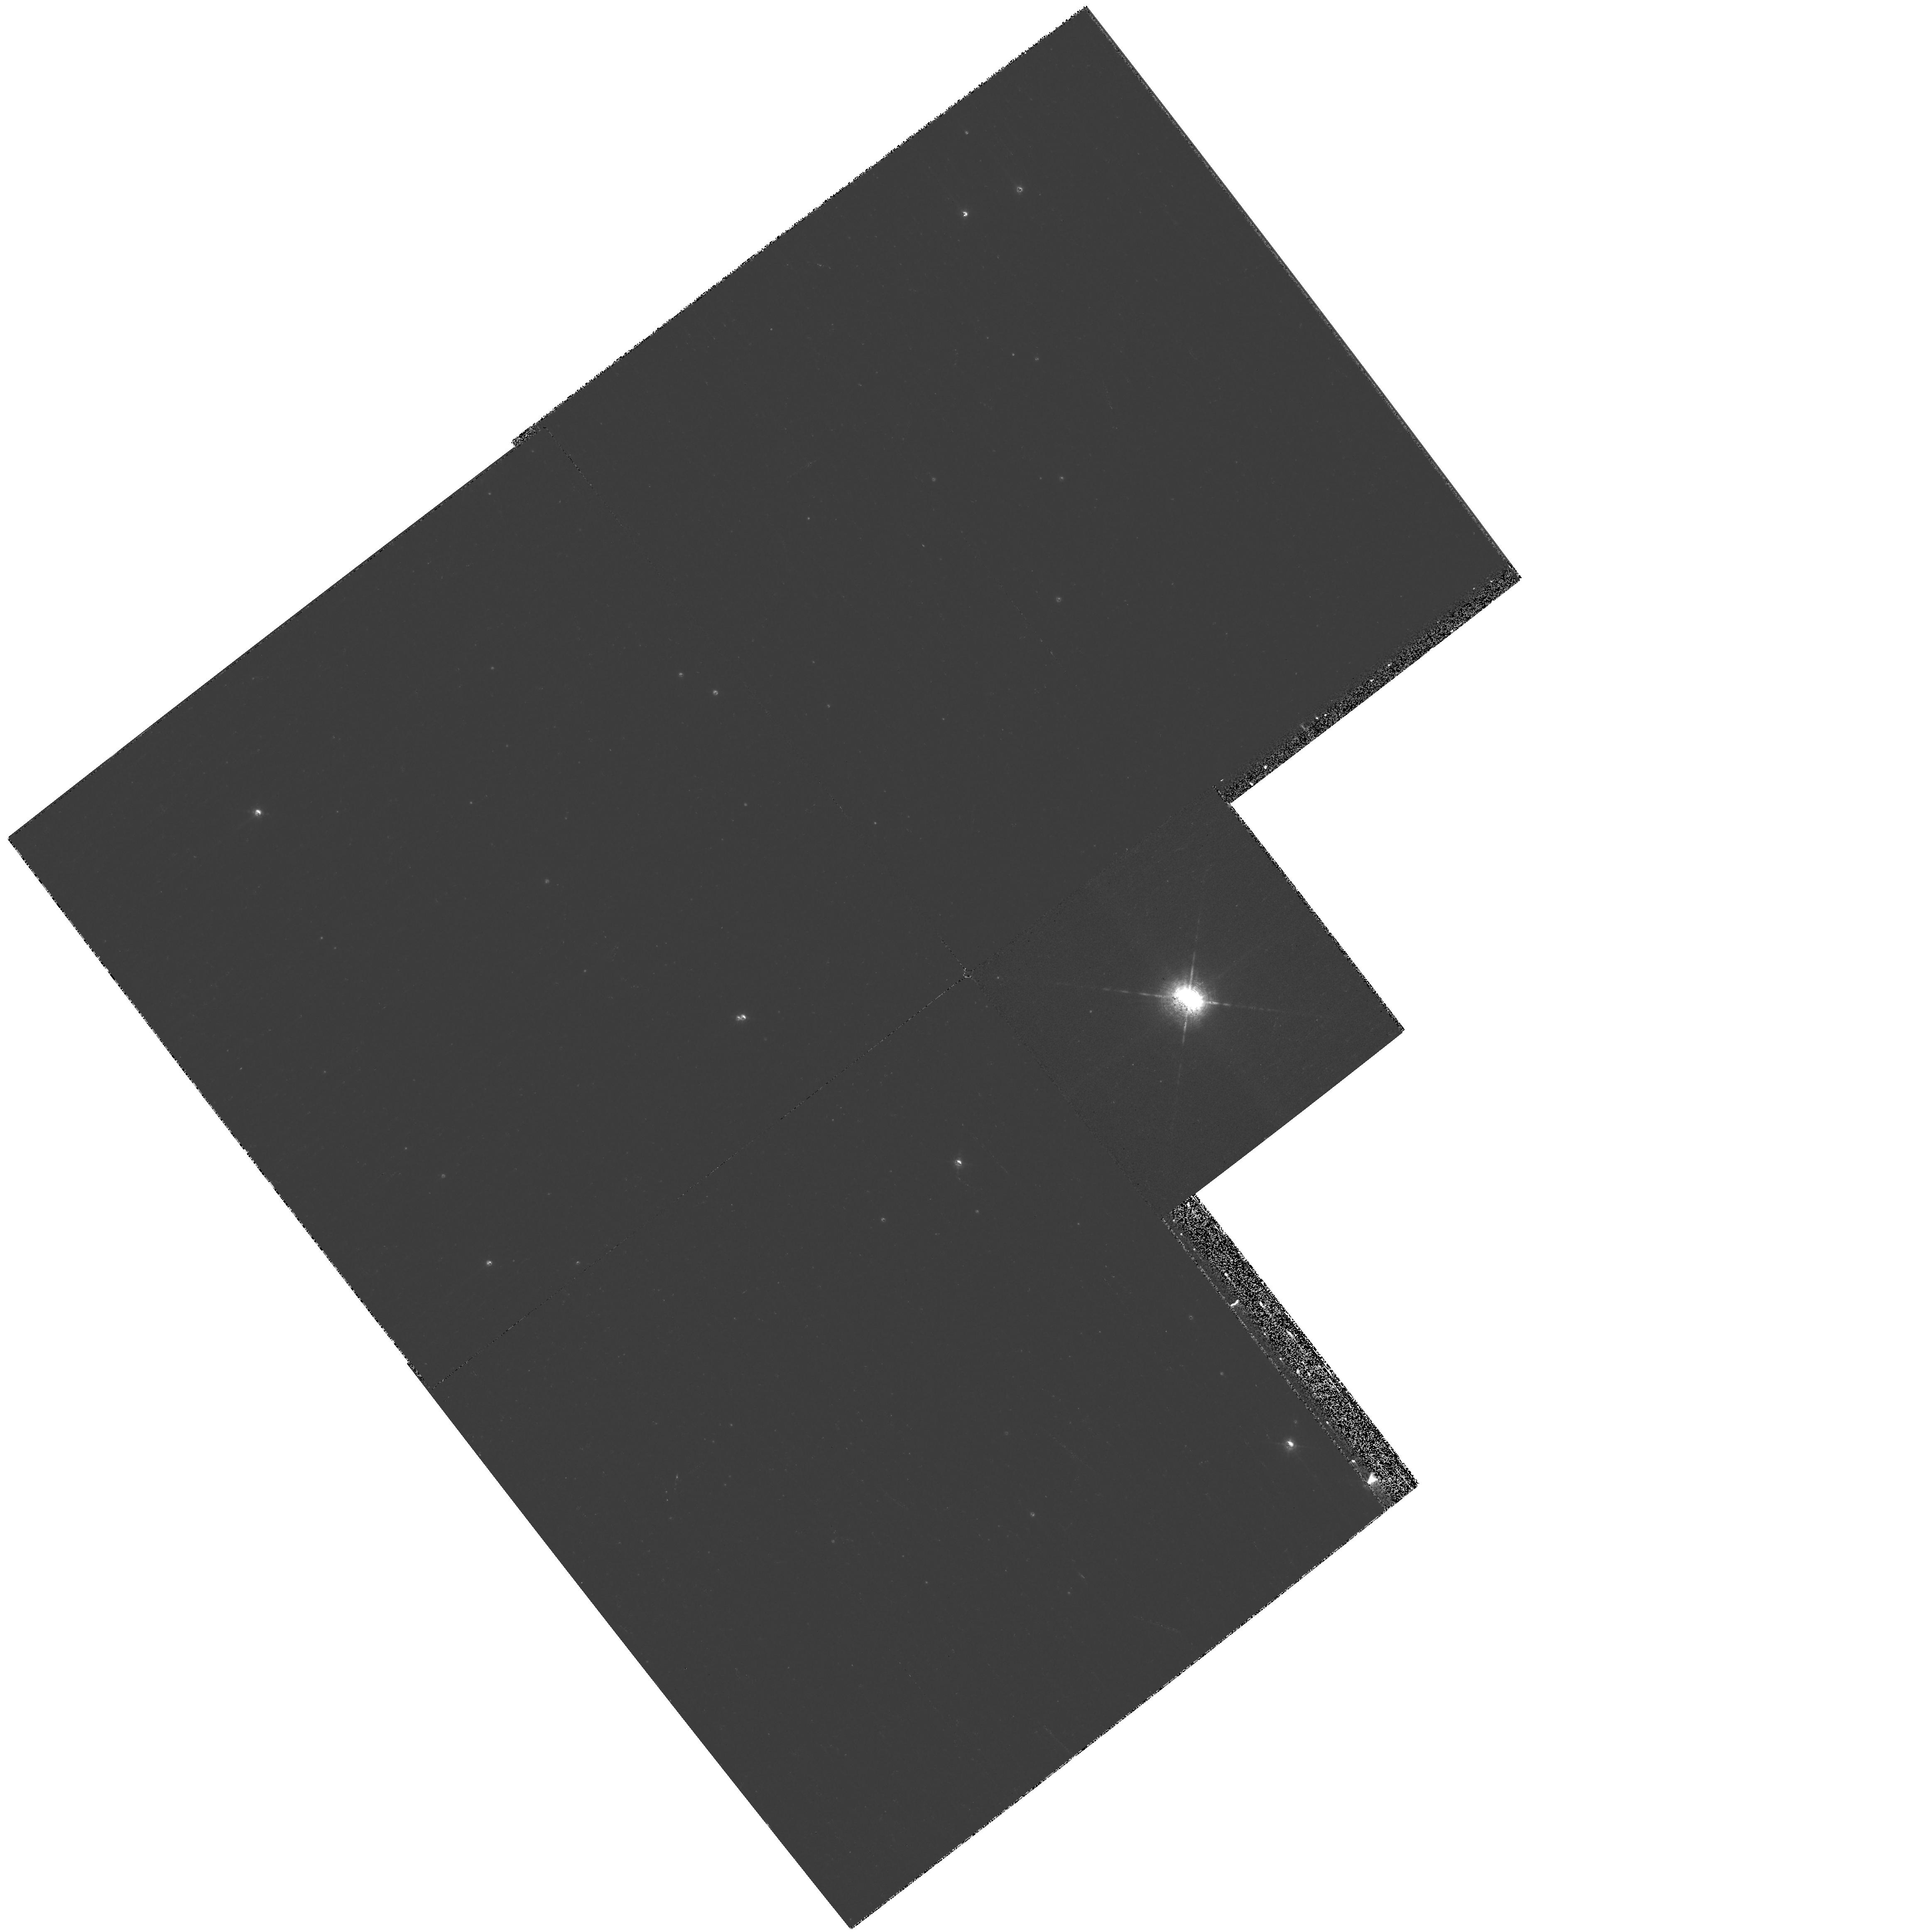
Target: V-RY-SCT
Instrument: WFPC2/PC
Filter: F656N
Exposure: 9 min
Observation ID: hst_11977_01_wfpc2_pc_f656n_ubac01

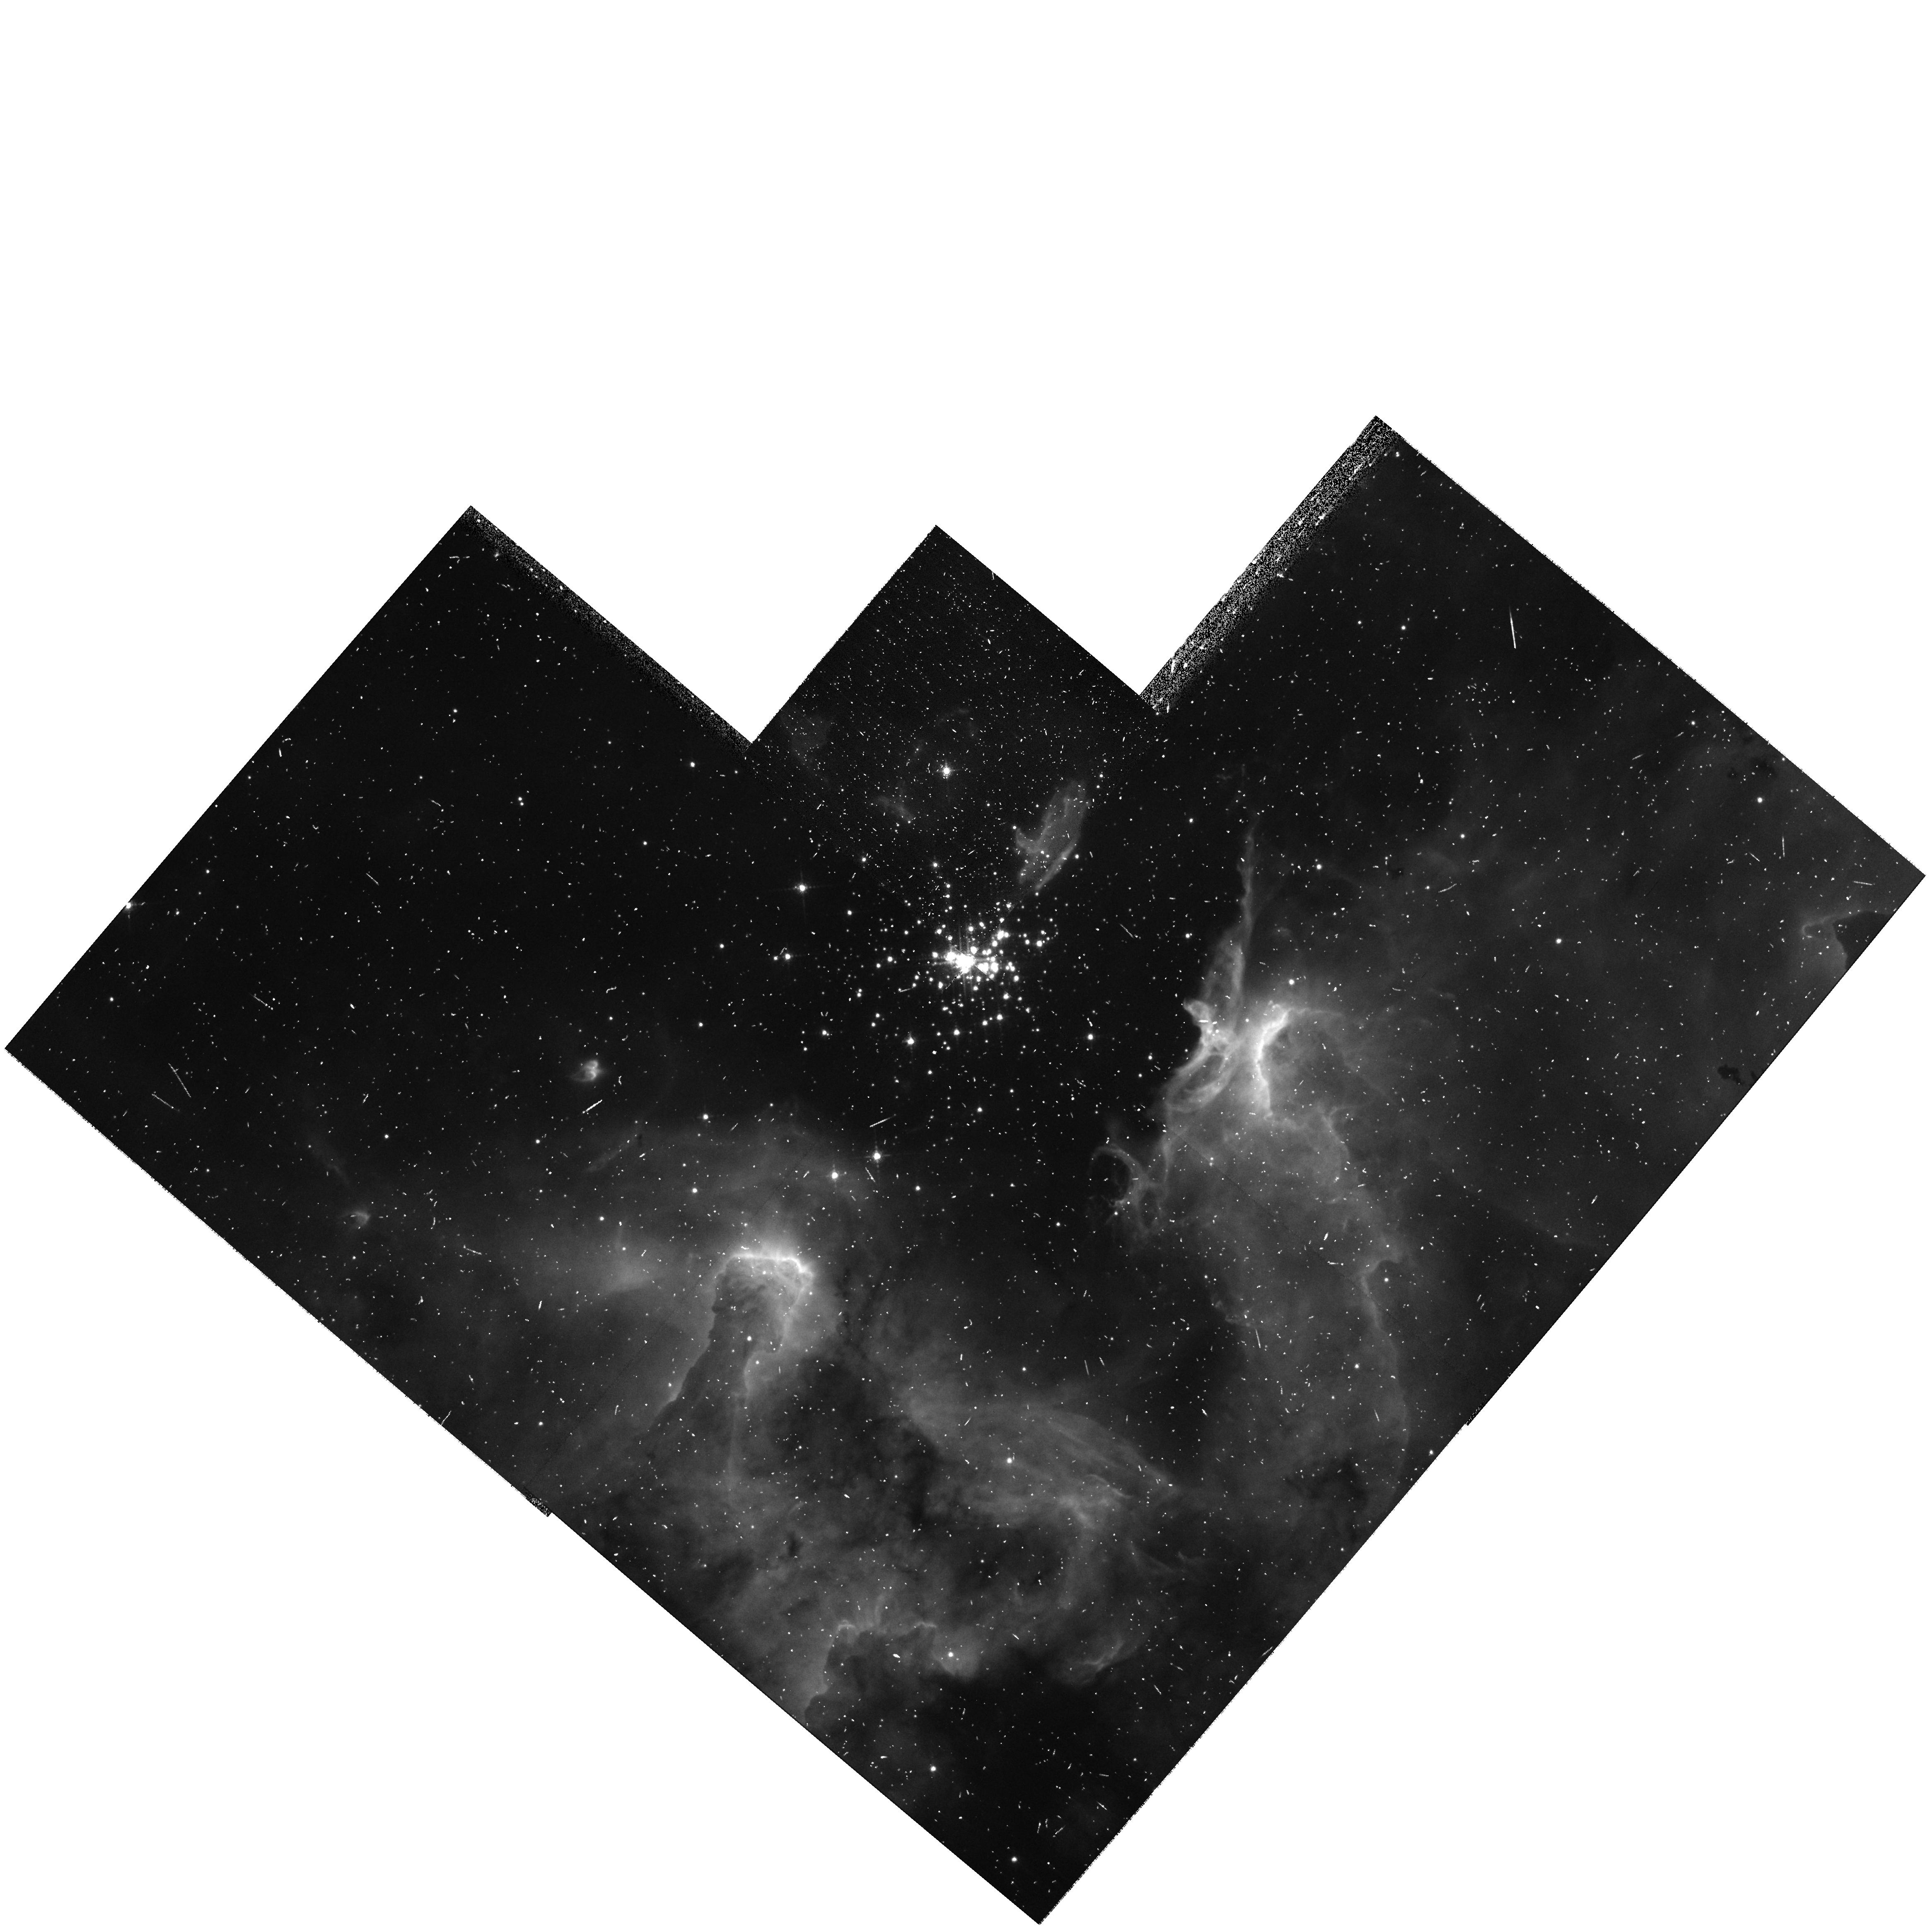
Target: SHER-25
Instrument: WFPC2/PC
Filter: F656N
Exposure: 5 min
Observation ID: hst_11977_02_wfpc2_pc_f656n_ubac02

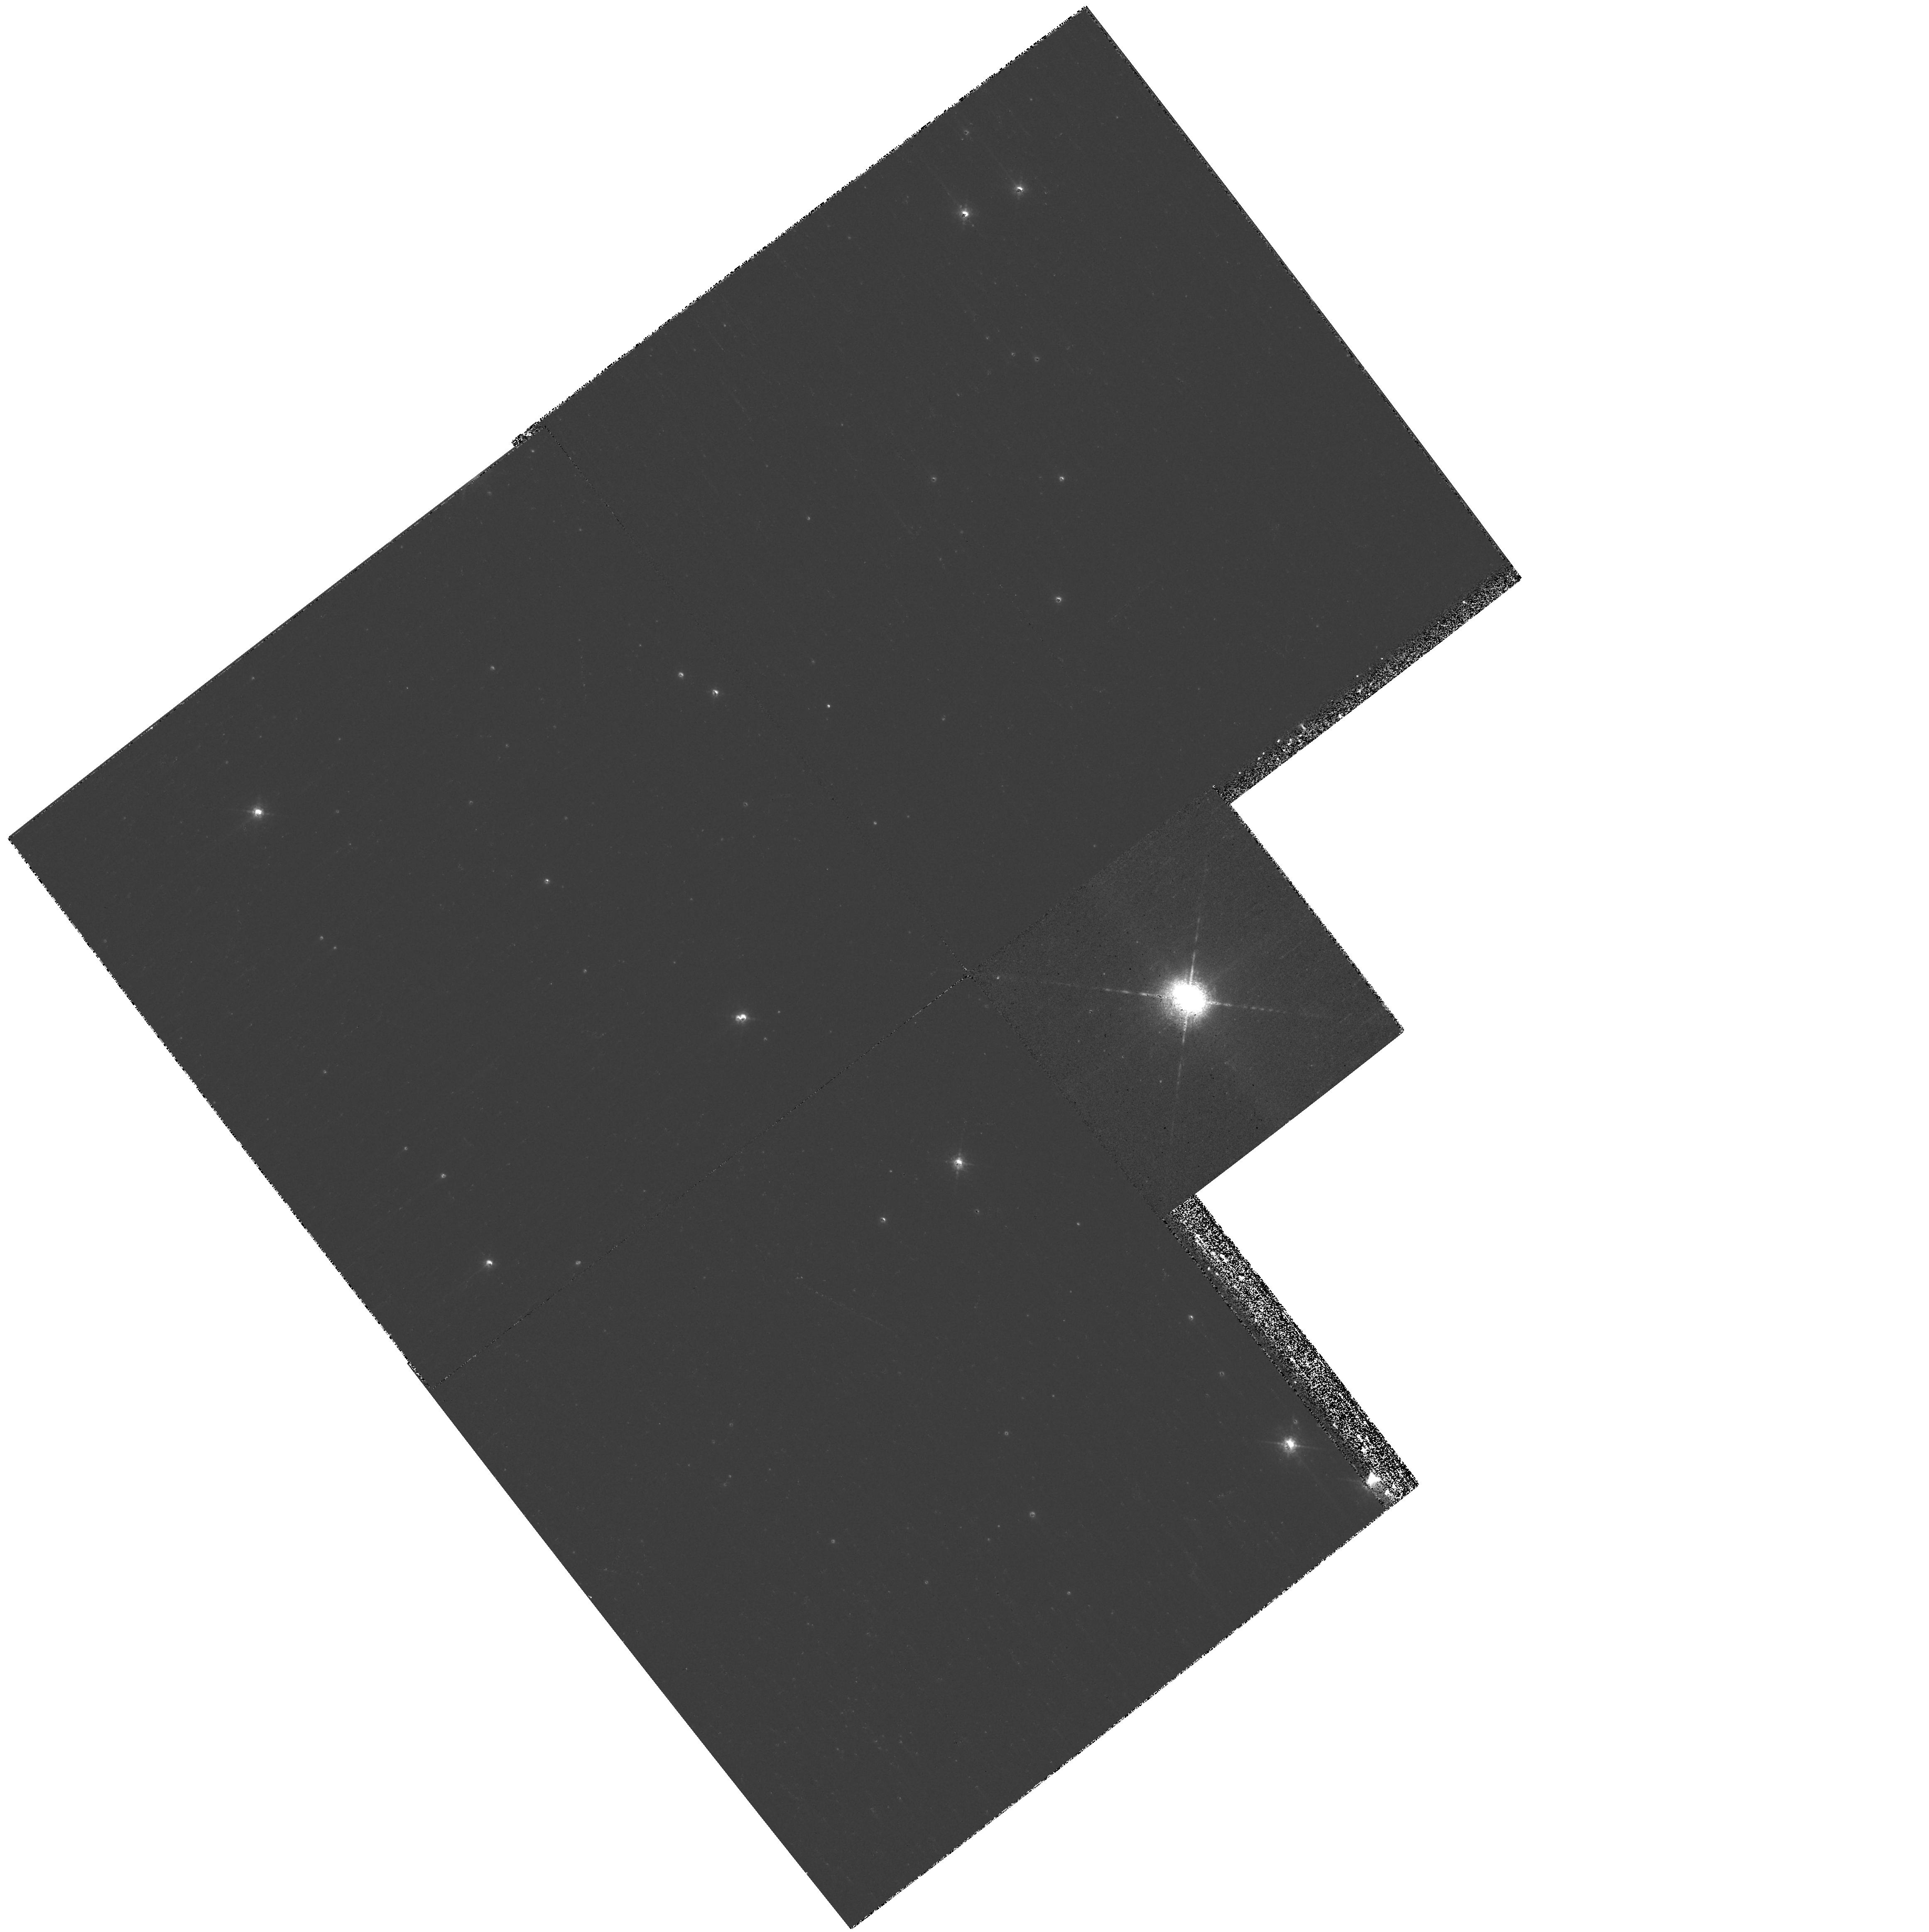
Target: V-RY-SCT
Instrument: WFPC2/PC
Filter: F658N
Exposure: 12 min
Observation ID: hst_11977_01_wfpc2_pc_f658n_ubac01

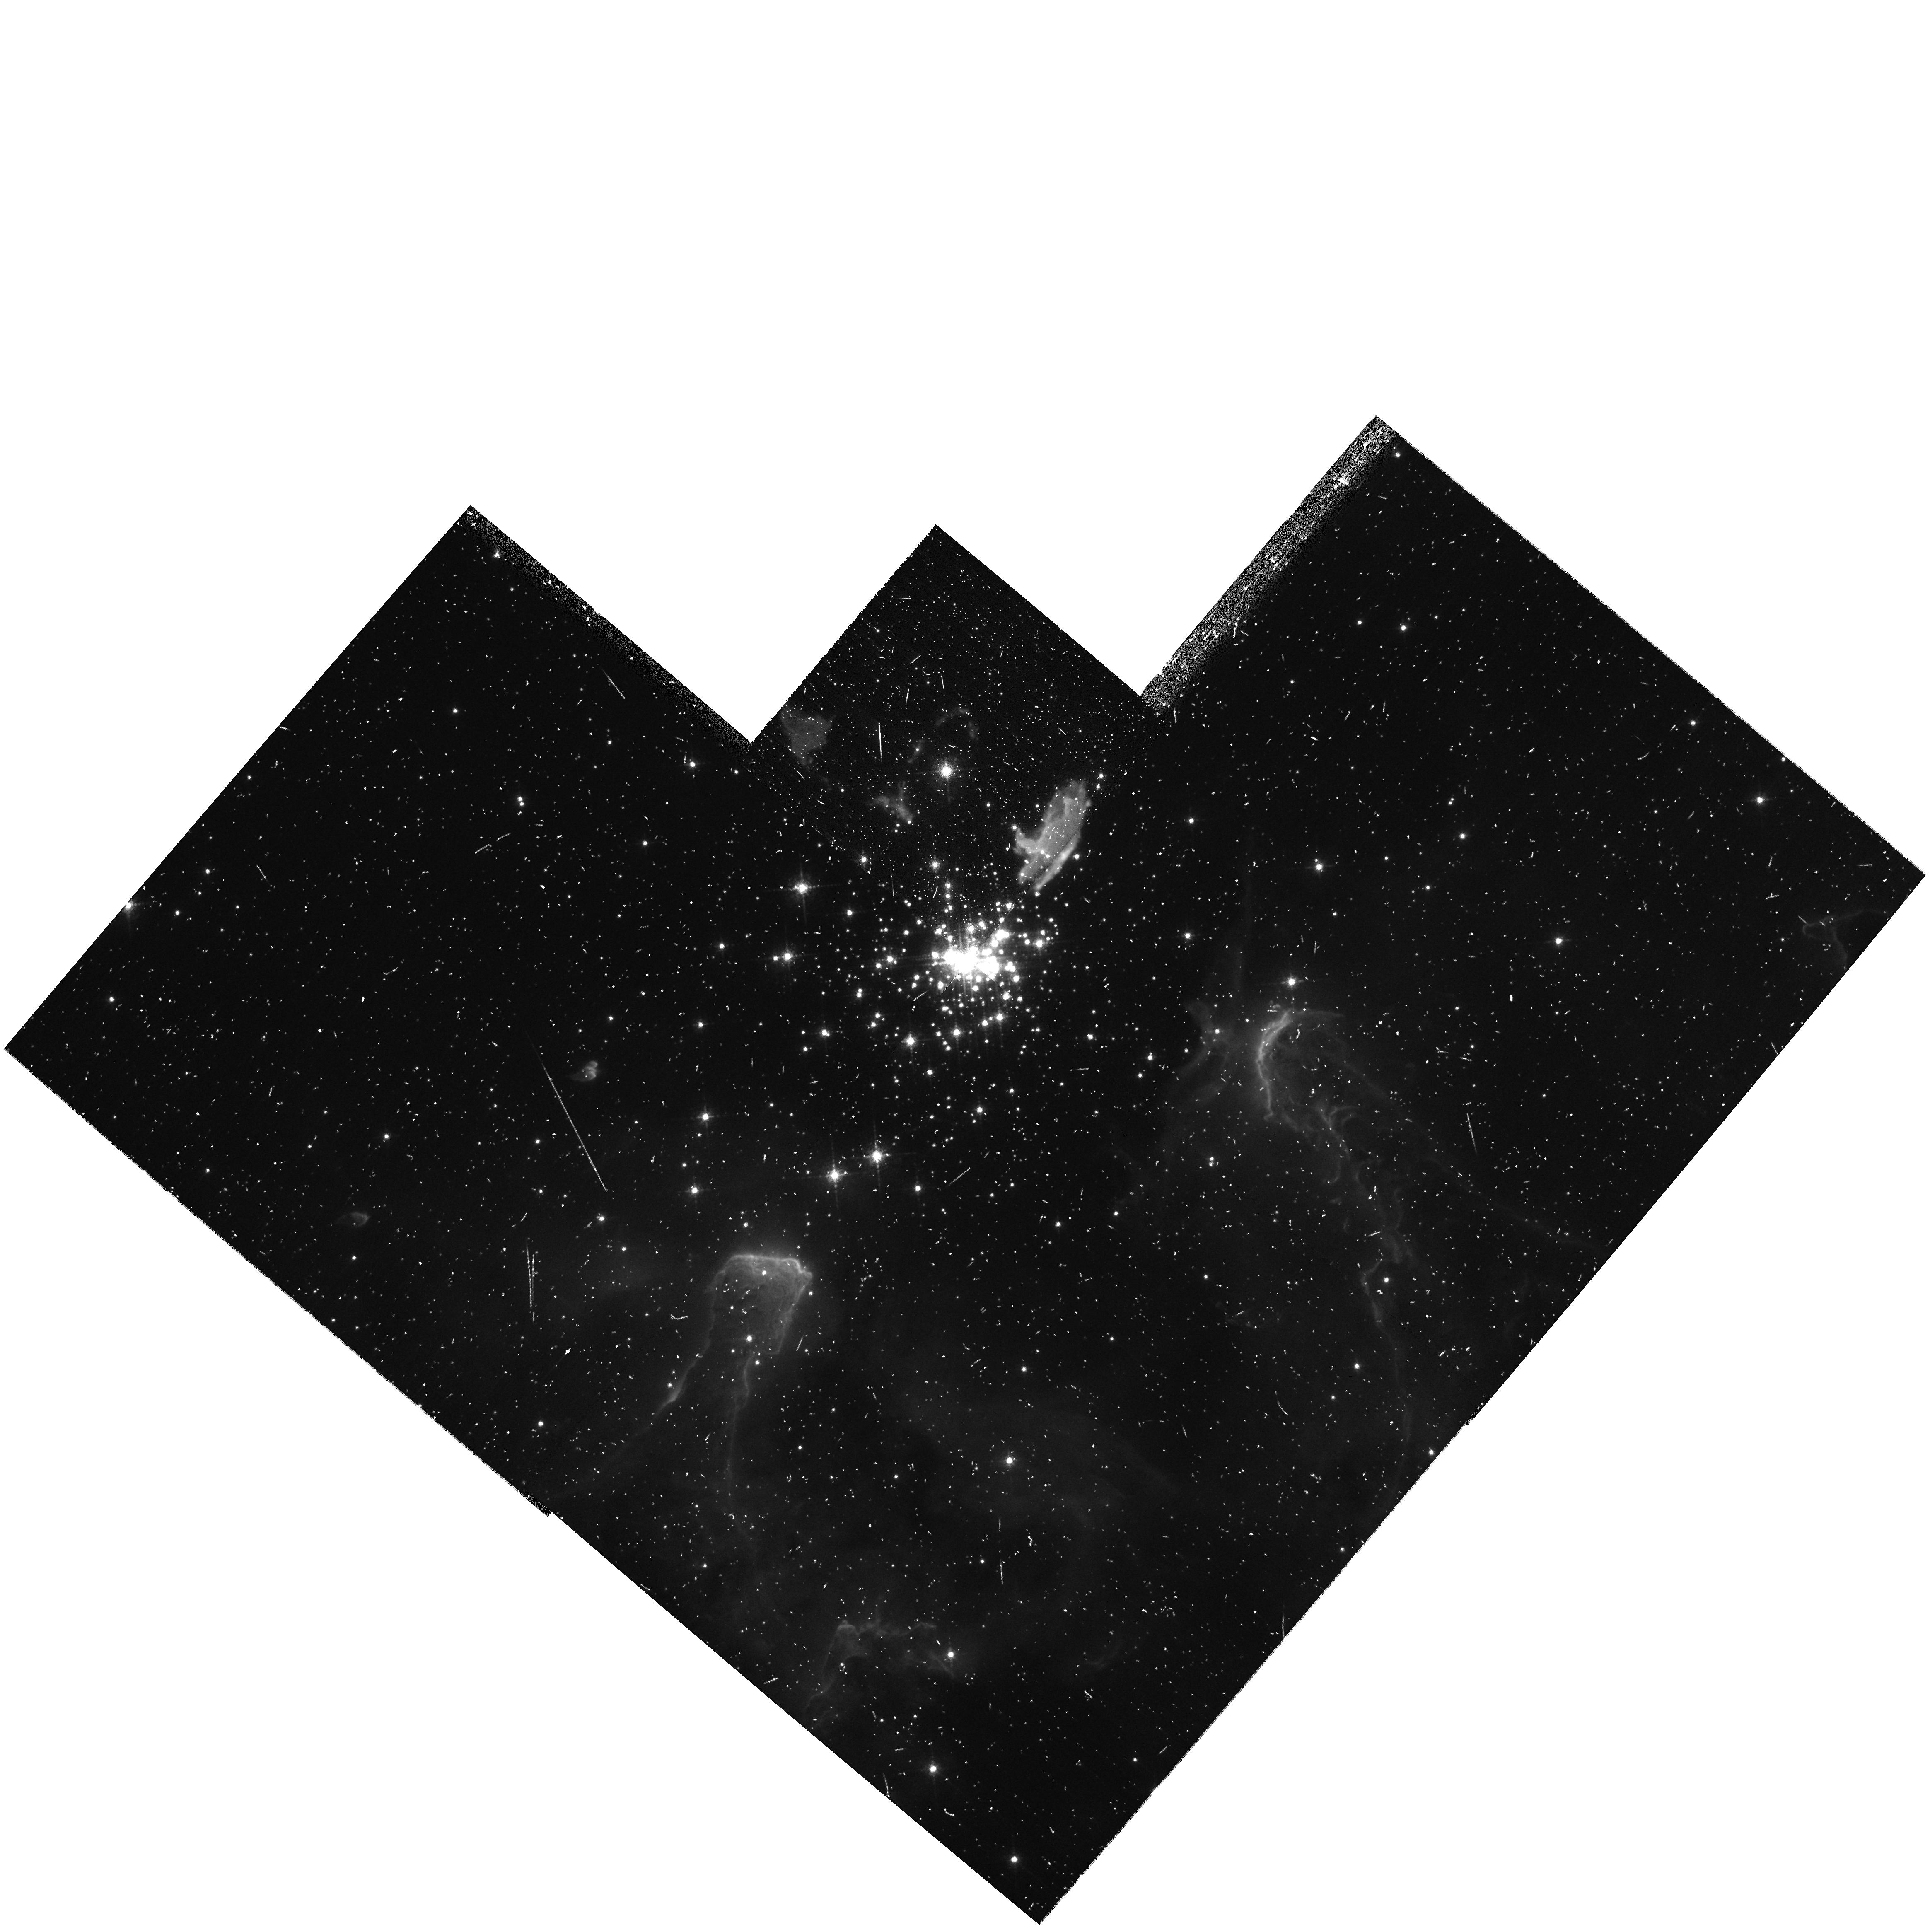
Target: SHER-25
Instrument: WFPC2/PC
Filter: F658N
Exposure: 10 min
Observation ID: hst_11977_02_wfpc2_pc_f658n_ubac02

WFPC2 12-Year Proper Motions of Two Galactic Analogs of the SN1987A Rings (PI: Smith, Nathan)

This special call in Cycle 16 is a unique opportunity to measure fine-scale proper motions with the same WFPC2 camera after more than a decade has elapsed, and is the last time such an opportunity is likely to be available. We aim to apply this powerful tool to the ring nebulae around two hot supergiants: the set of ionized double-rings around the massive eclipsing binary RY Scuti, and the equatorial ring and bipolar lobes around Sher 25. These are the only two Galactic analogs of SN1987A for which this proper motion measurement is possible (others lack a first-epoch image with HST, and SN1987A is too distant). In the case of RY Scuti, the expected motions are small because the compact ring nebula is only 1-arcsec in diameter. For Sher 25 the expected motions are small because the object is thought to be at d=6 kpc. The 10-12 years that have elapsed since earlier imaging epochs for these sources make it possible to accurately measure their expected sub-pixel proper motion, and hence, their ages and distances. We can discriminate between specific proposed models for the formation of these ring nebulae by measuring the relative ages of these ionized equatorial rings compared to outer structures: the bipolar lobes in the case of Sher 25, and an outer dust shell in the case of RY Scuti. These will provide the first quantitative tests of binary merger vs. rapidly rotating single star models for the shaping of SN1987A and related ring nebulae around massive stars, which until now have relied upon qualitative comparisons to structues seen in single-epoch images. The expected expansion is less than 0.1 arcsec, so there is no hope of making either measurement from the ground, and increased systematic errors associated with switching to new instruments (with different pixel scales and distortion corrections) will make this measurement more difficult even for HST after SM4.